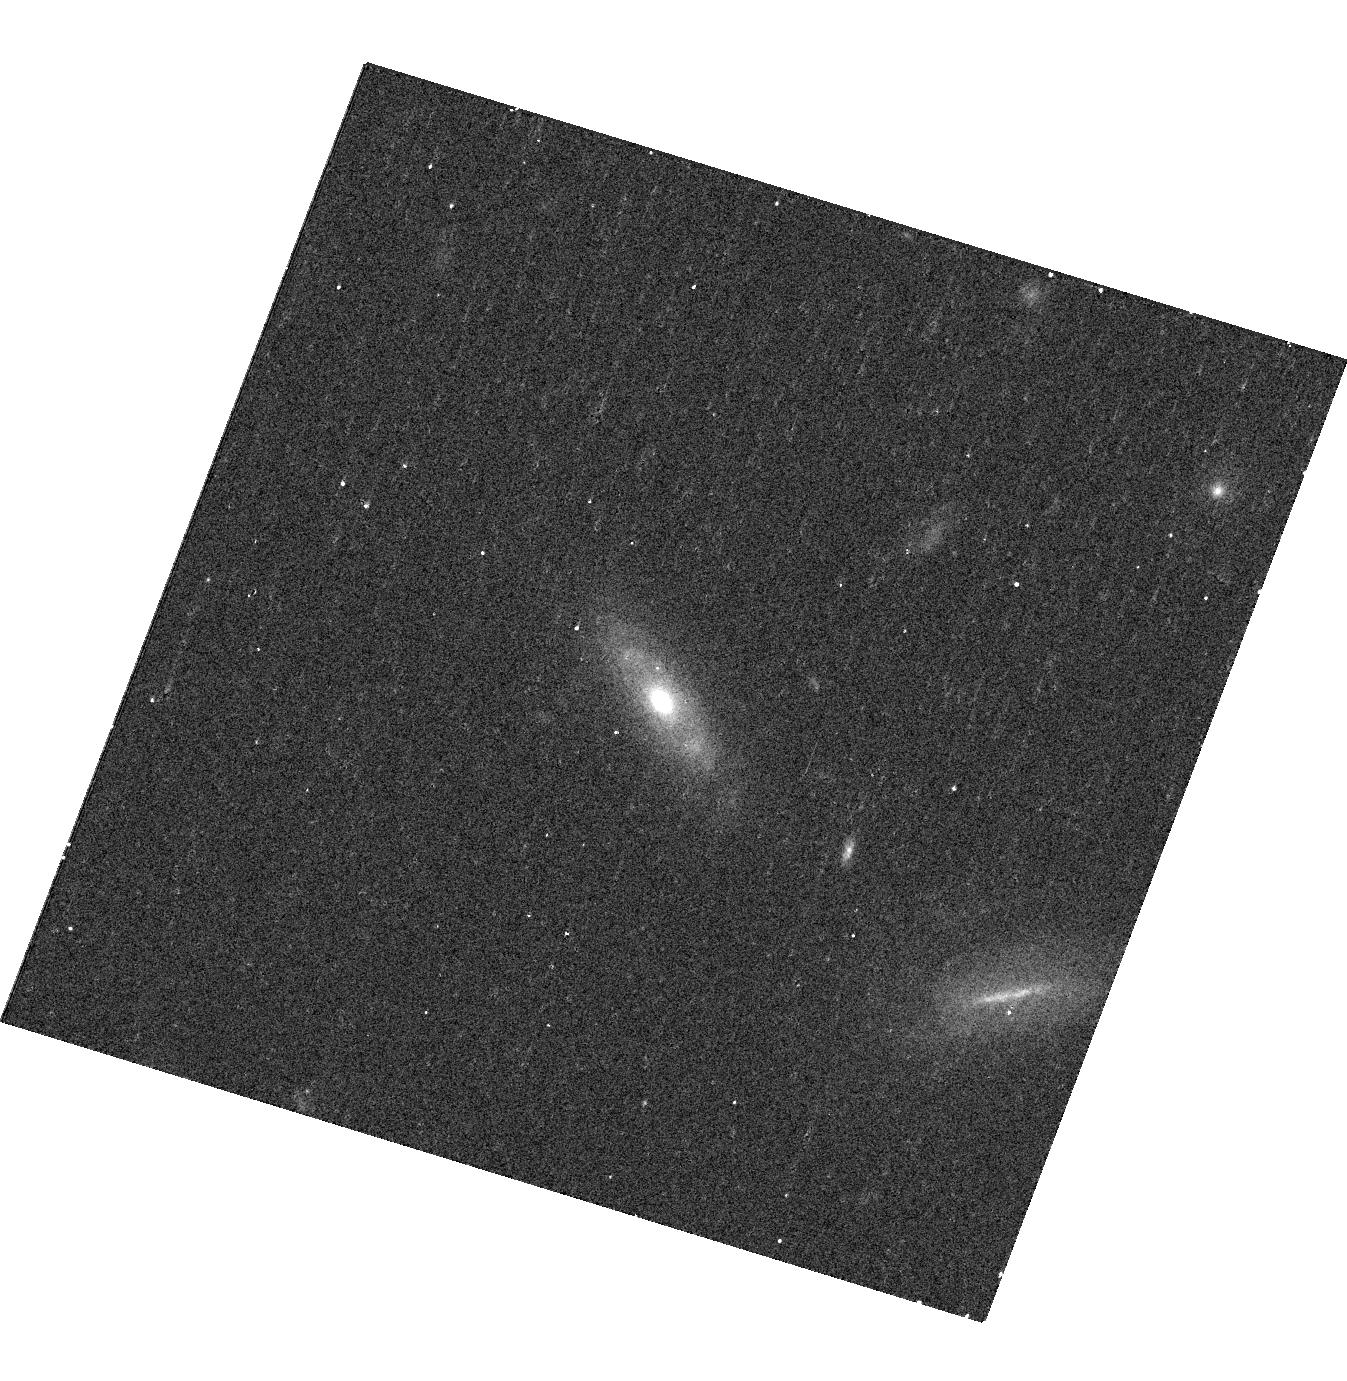
Target: SDSSJ1219+1900
Instrument: WFC3/UVIS
Filter: F621M
Exposure: 9 min
Observation ID: hst_12521_78_wfc3_uvis_f621m_ibq578

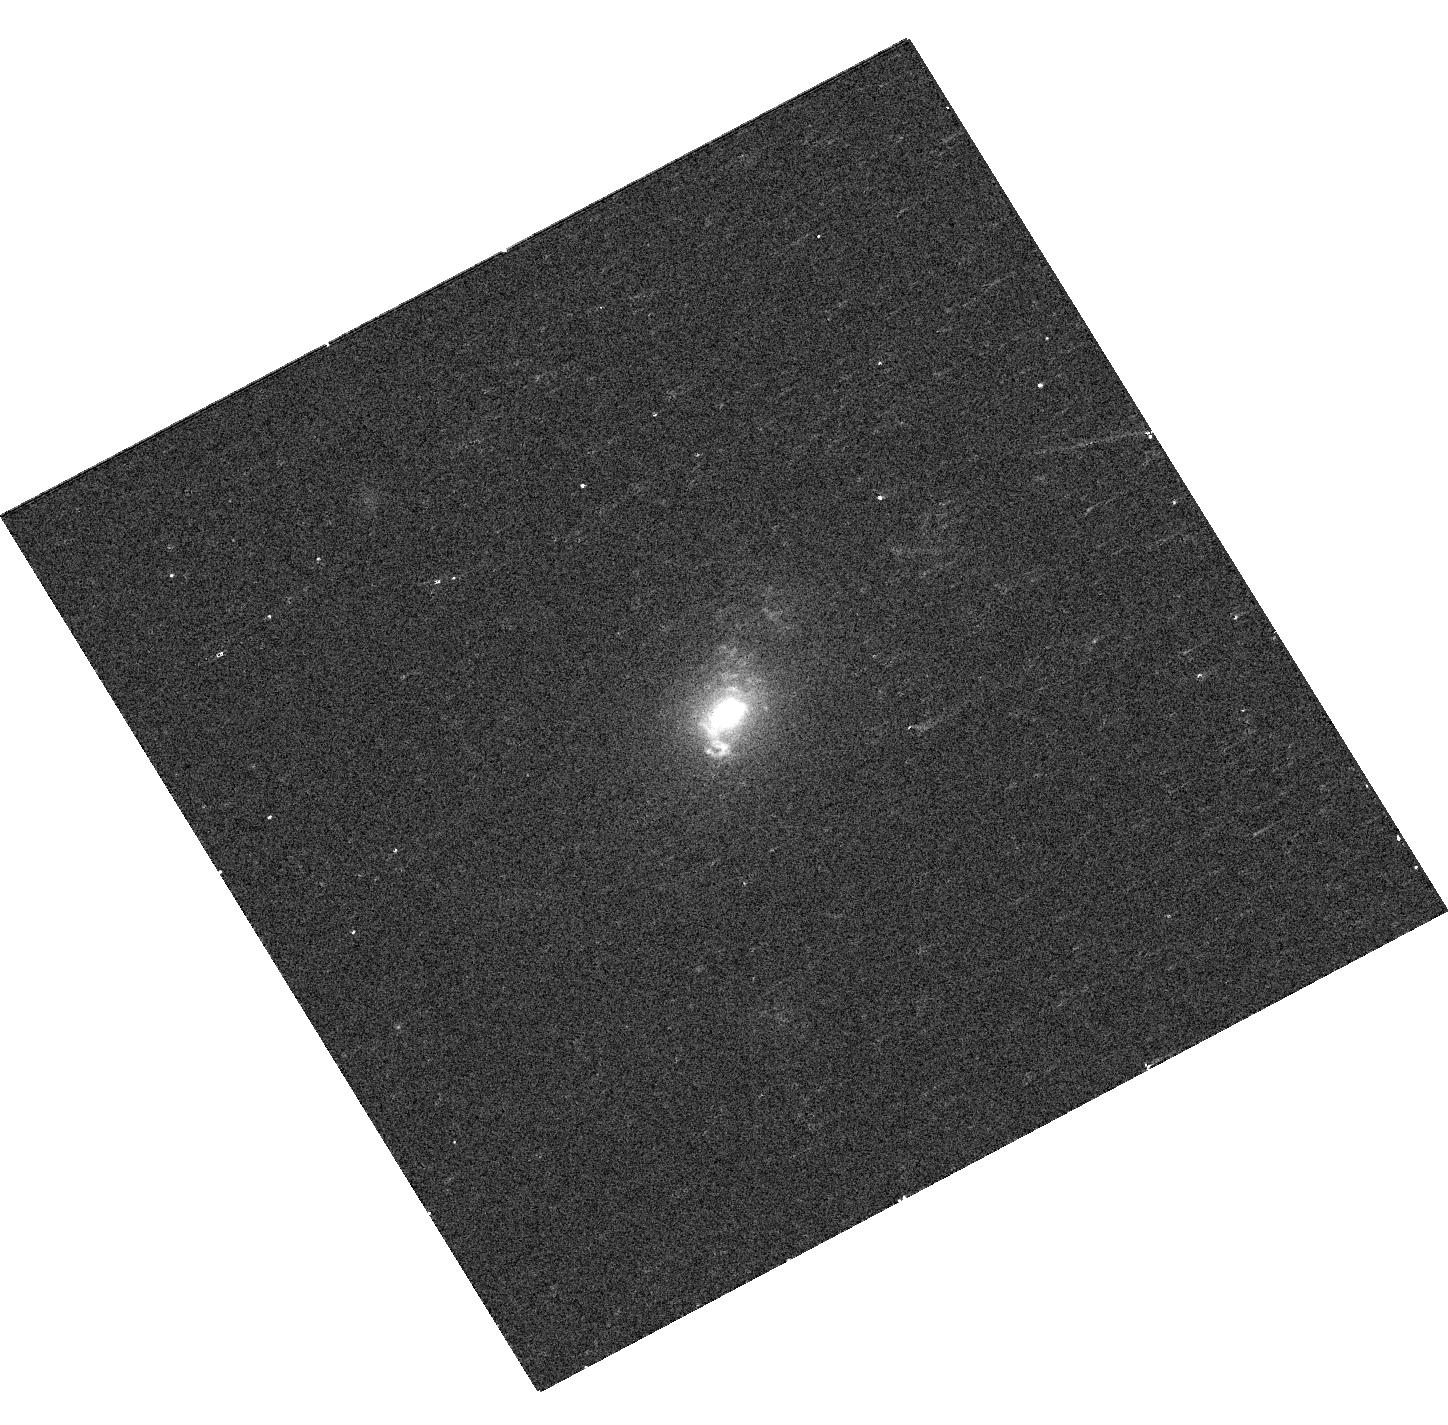
Target: SDSSJ1137+6120
Instrument: WFC3/UVIS
Filter: F547M
Exposure: 7 min
Observation ID: hst_12521_62_wfc3_uvis_f547m_ibq562

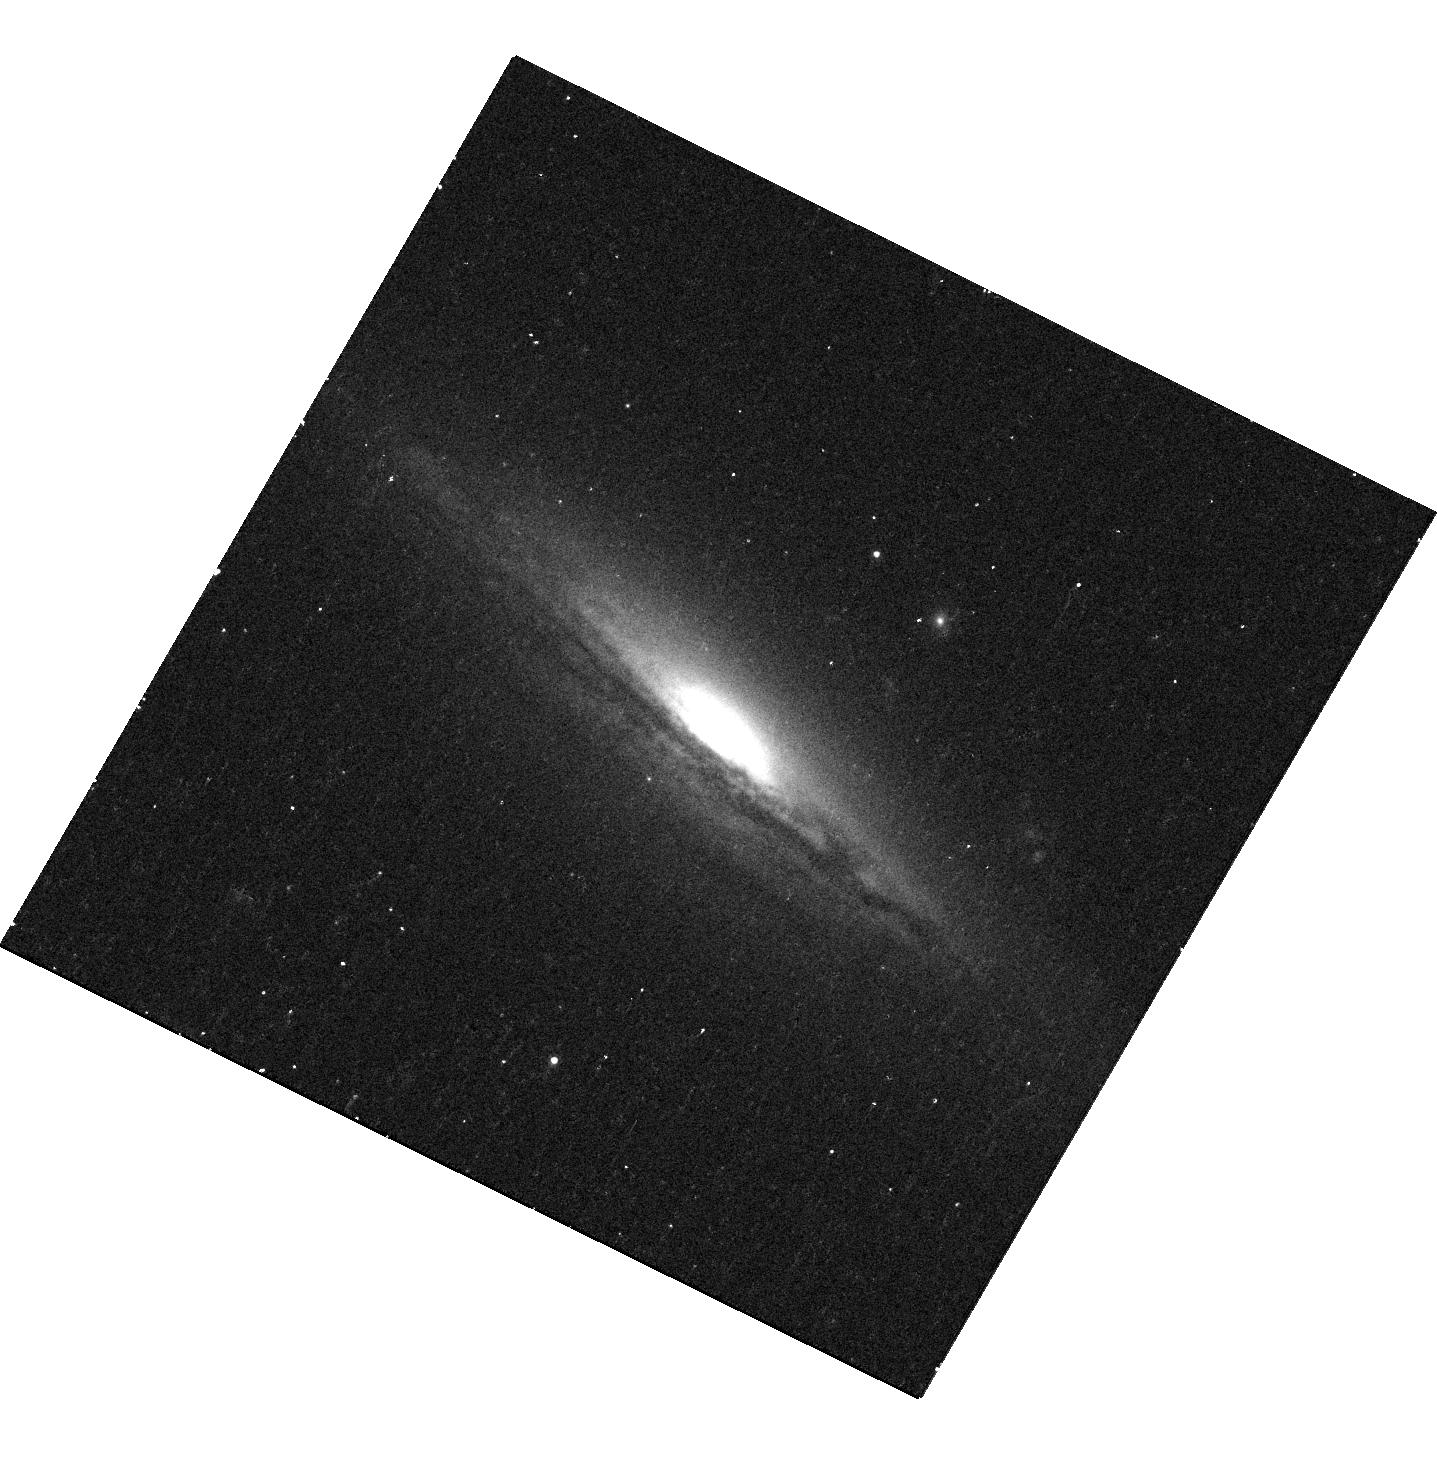
Target: SDSSJ0855+6423
Instrument: WFC3/UVIS
Filter: F621M
Exposure: 13 min
Observation ID: hst_12521_1w_wfc3_uvis_f621m_ibq51w

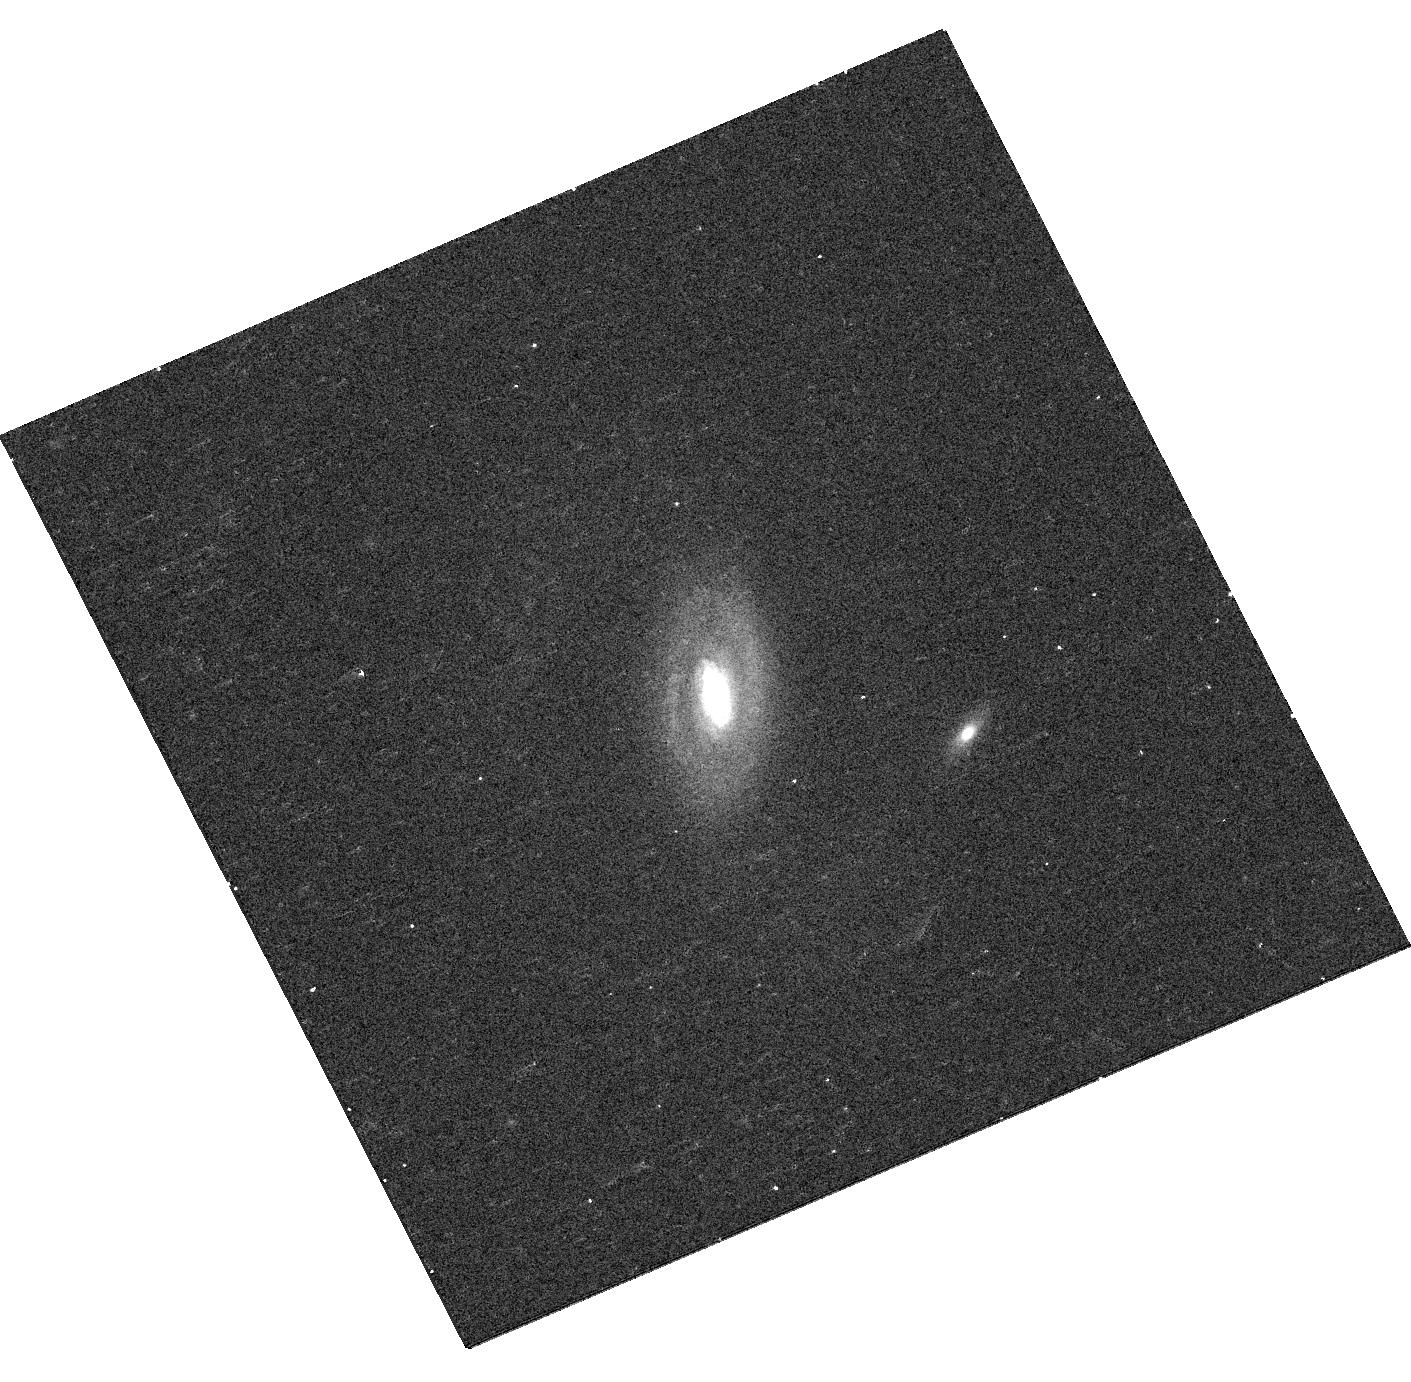
Target: SDSSJ0135+1435
Instrument: WFC3/UVIS
Filter: F547M
Exposure: 8 min
Observation ID: hst_12521_06_wfc3_uvis_f547m_ibq506

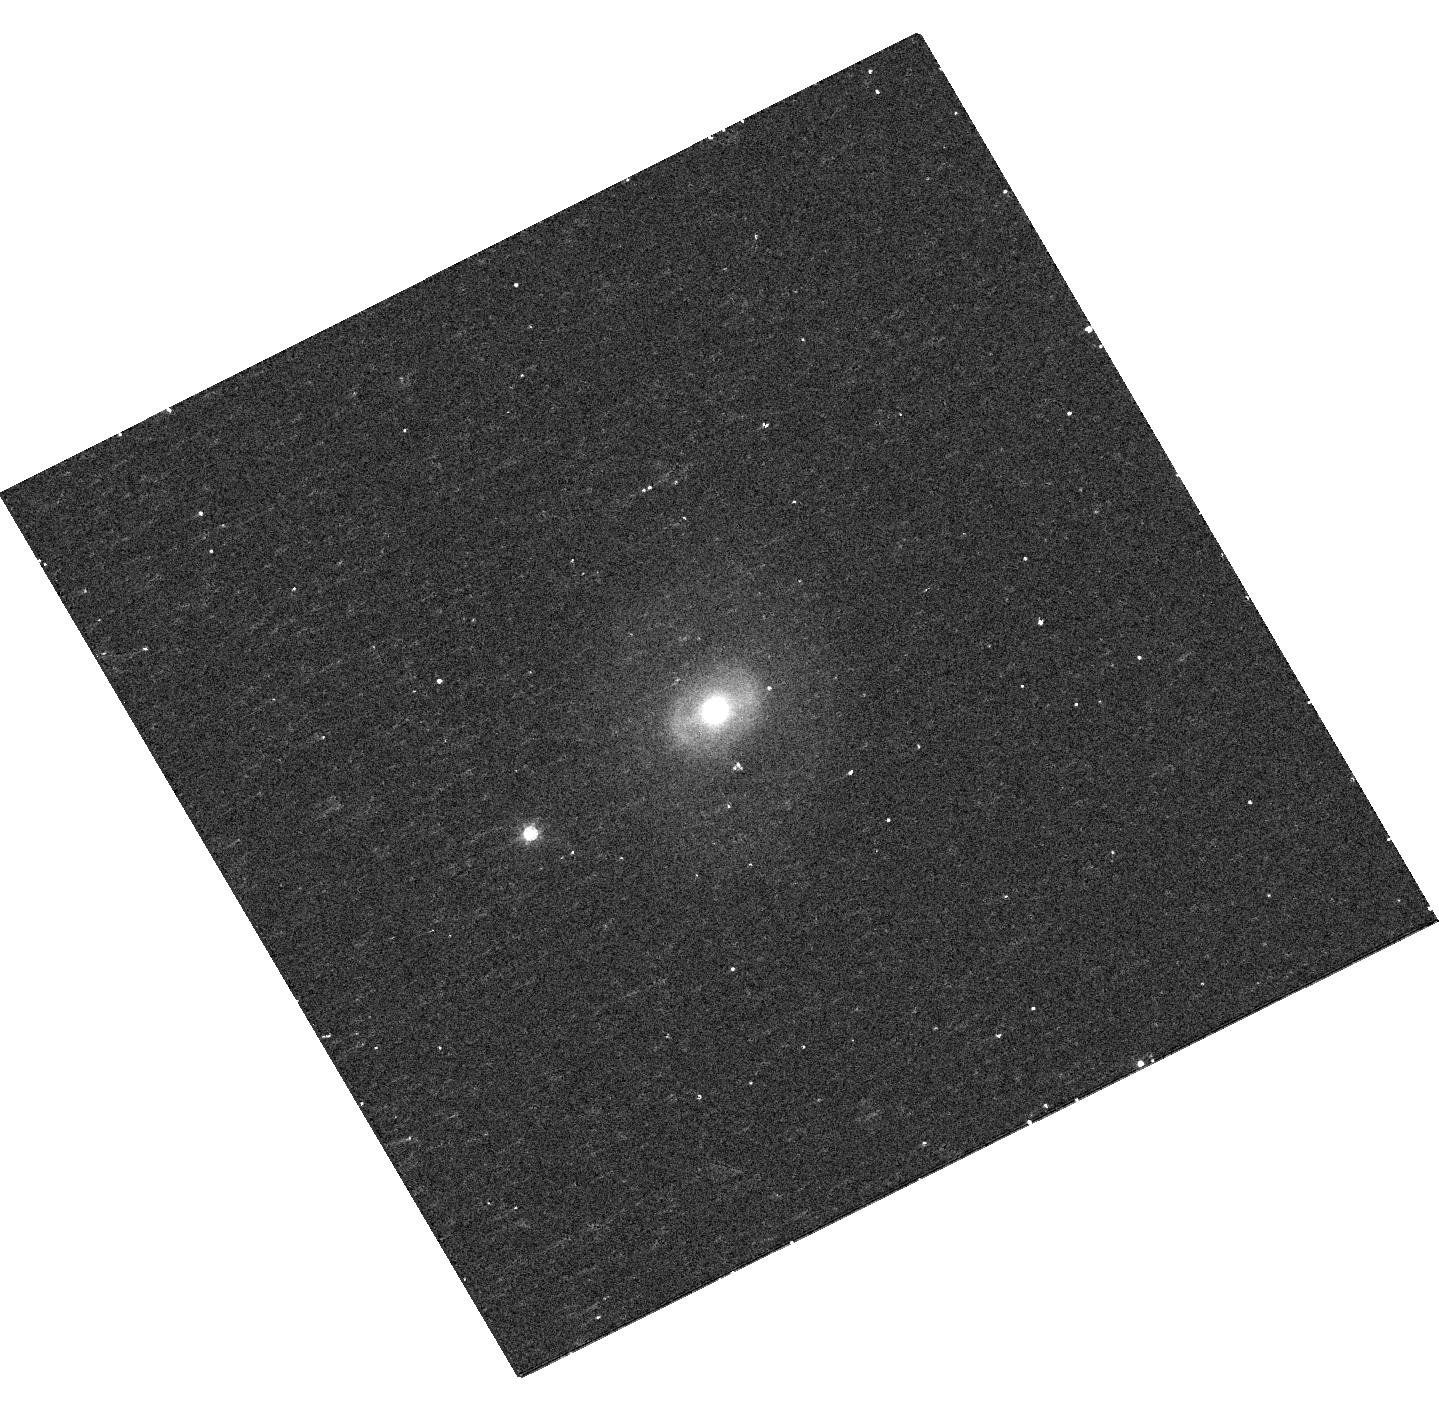
Target: SDSSJ0735+4036
Instrument: WFC3/UVIS
Filter: F621M
Exposure: 9 min
Observation ID: hst_12521_1t_wfc3_uvis_f621m_ibq51t

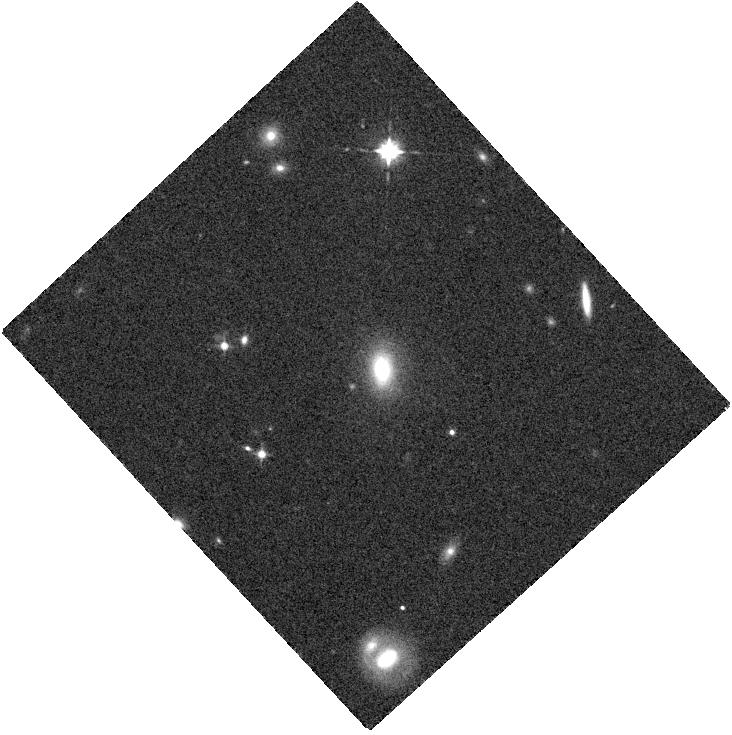
Target: SDSSJ0842+0547
Instrument: WFC3/IR
Filter: F105W
Exposure: 4 min
Observation ID: hst_12521_19_wfc3_ir_f105w_ibq519

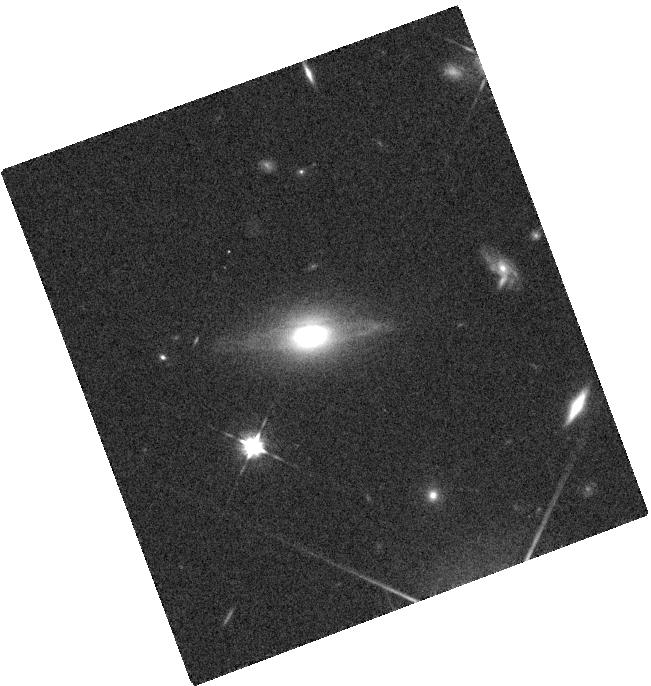
Target: SDSSJ0736+4759
Instrument: WFC3/IR
Filter: F105W
Exposure: 4 min
Observation ID: hst_12521_10_wfc3_ir_f105w_ibq510

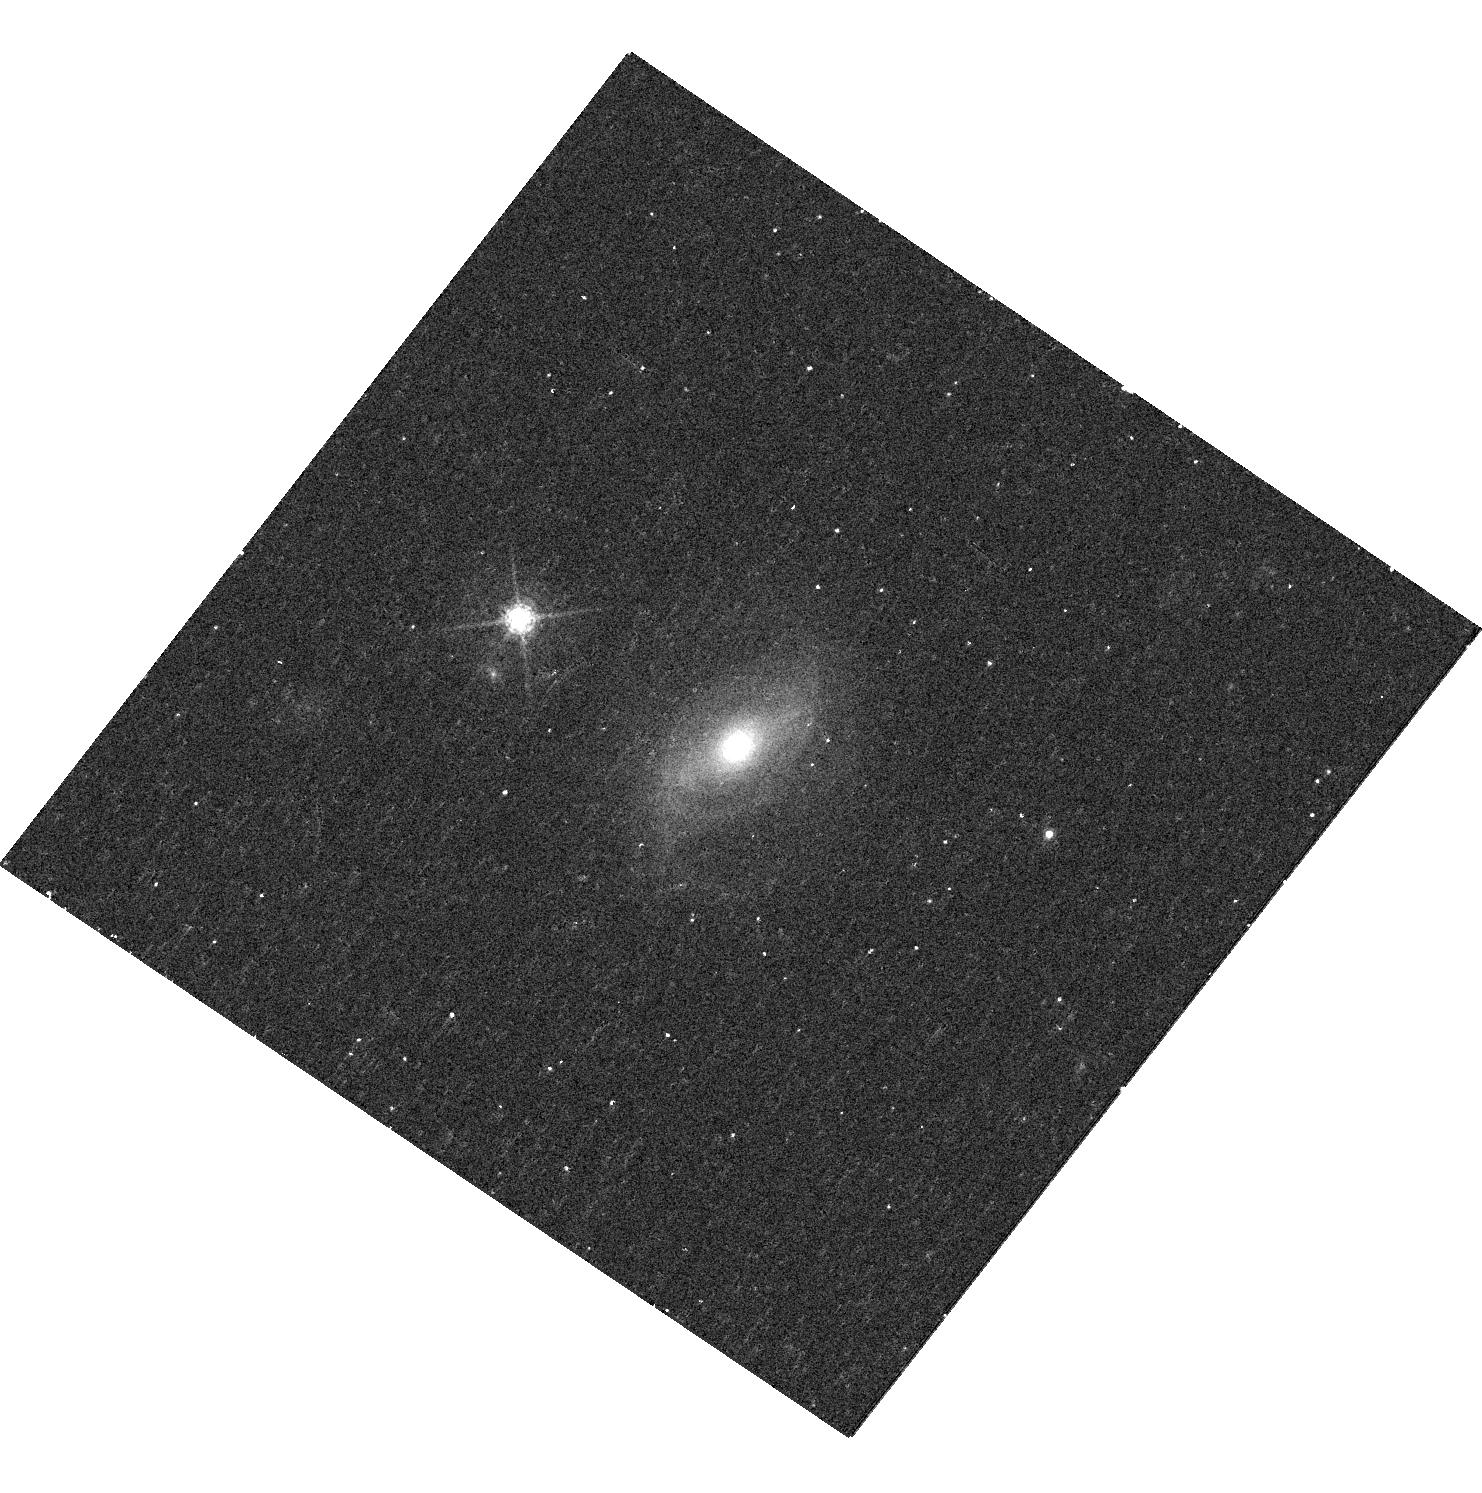
Target: SDSSJ0808+4813
Instrument: WFC3/UVIS
Filter: F621M
Exposure: 9 min
Observation ID: hst_12521_16_wfc3_uvis_f621m_ibq516

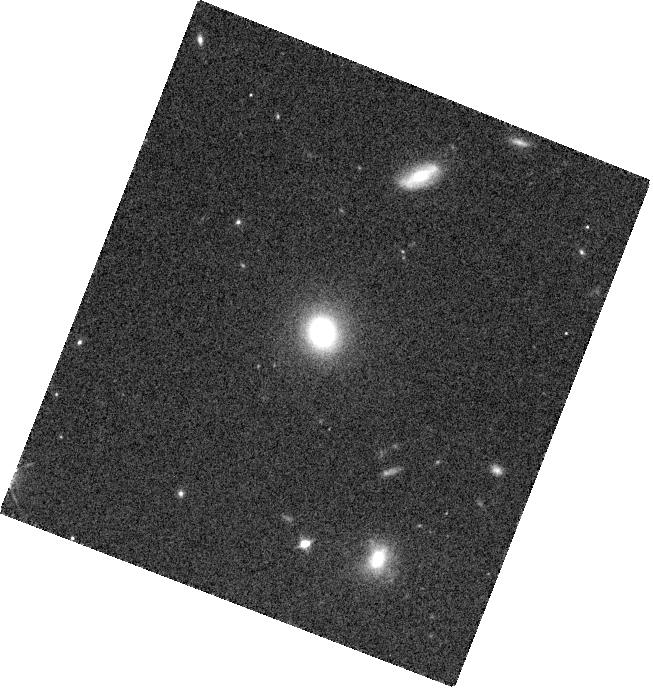
Target: SDSSJ1715+6008
Instrument: WFC3/IR
Filter: F105W
Exposure: 4 min
Observation ID: hst_12521_1k_wfc3_ir_f105w_ibq51k

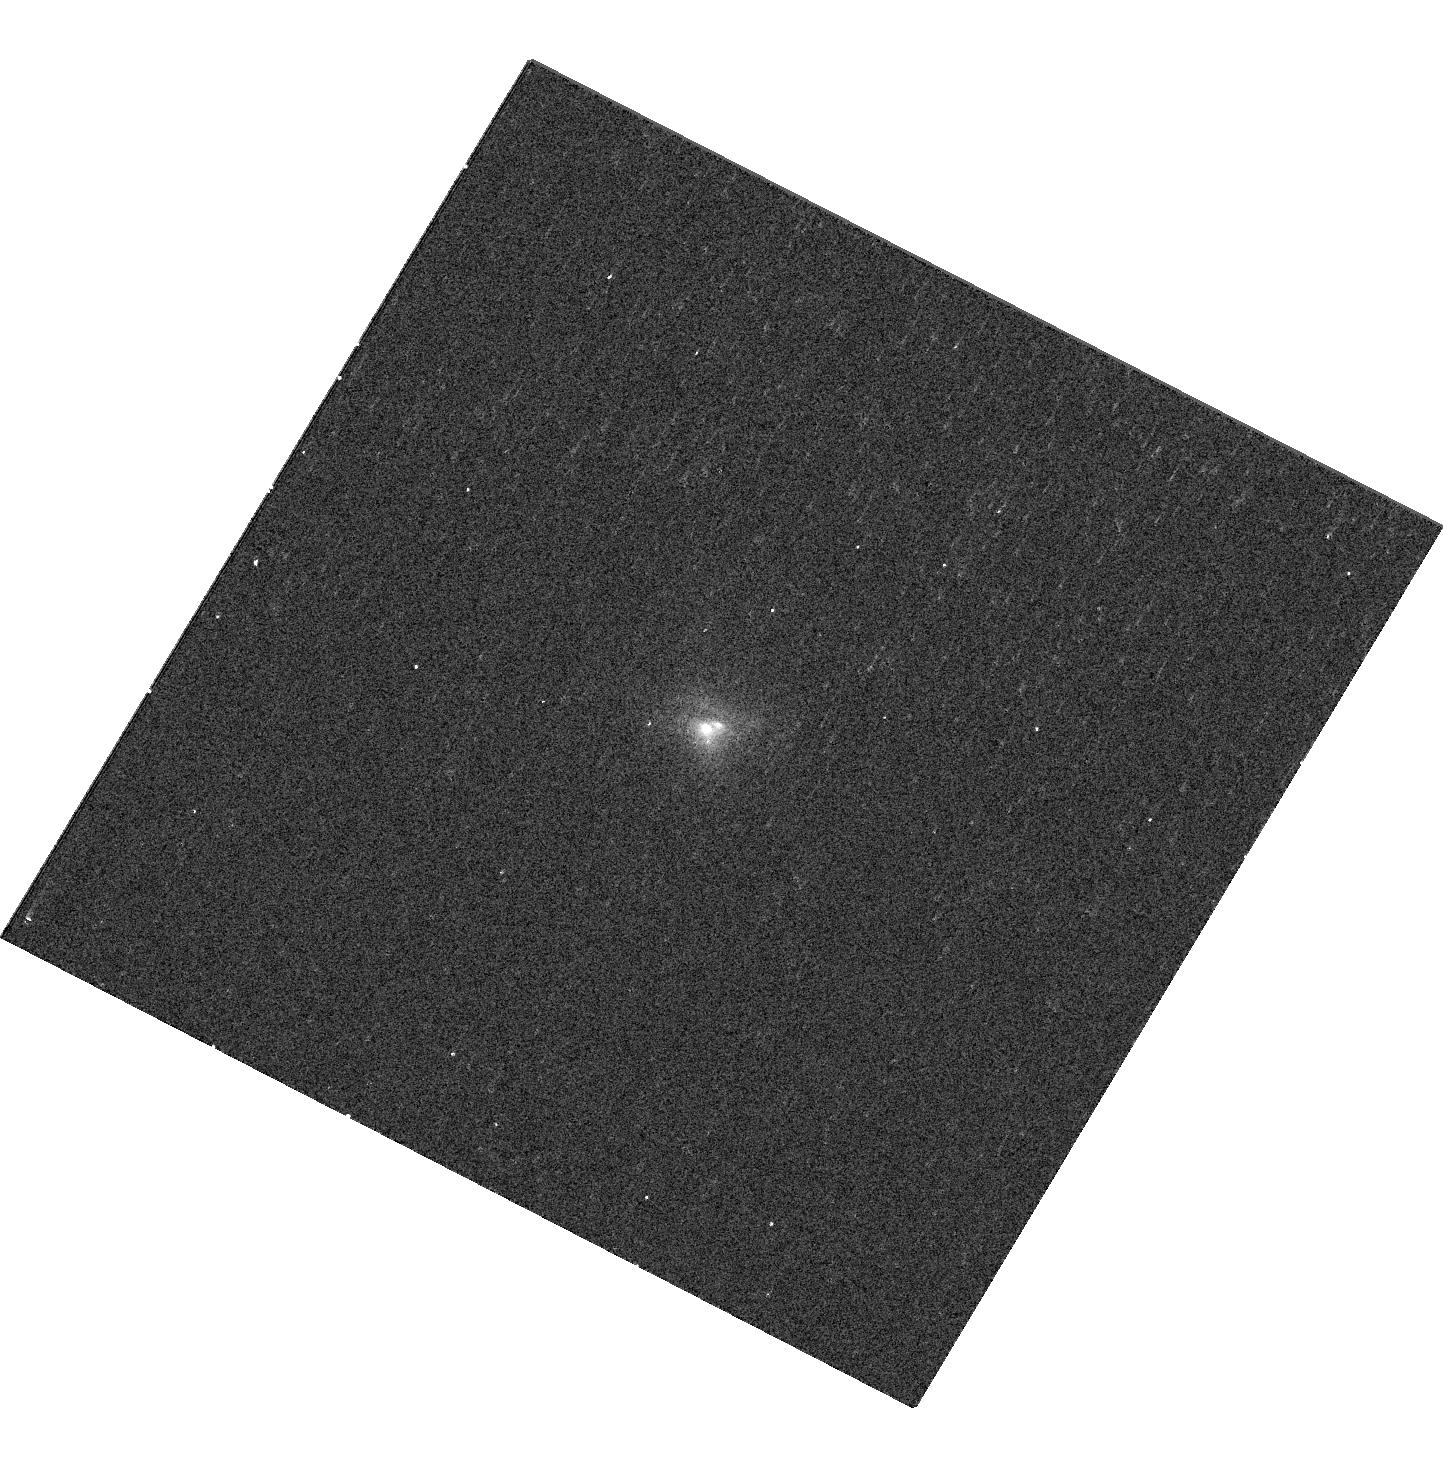
Target: SDSSJ0924+0510
Instrument: WFC3/UVIS
Filter: F621M
Exposure: 2 min
Observation ID: hst_12521_2v_wfc3_uvis_f621m_ibq52v

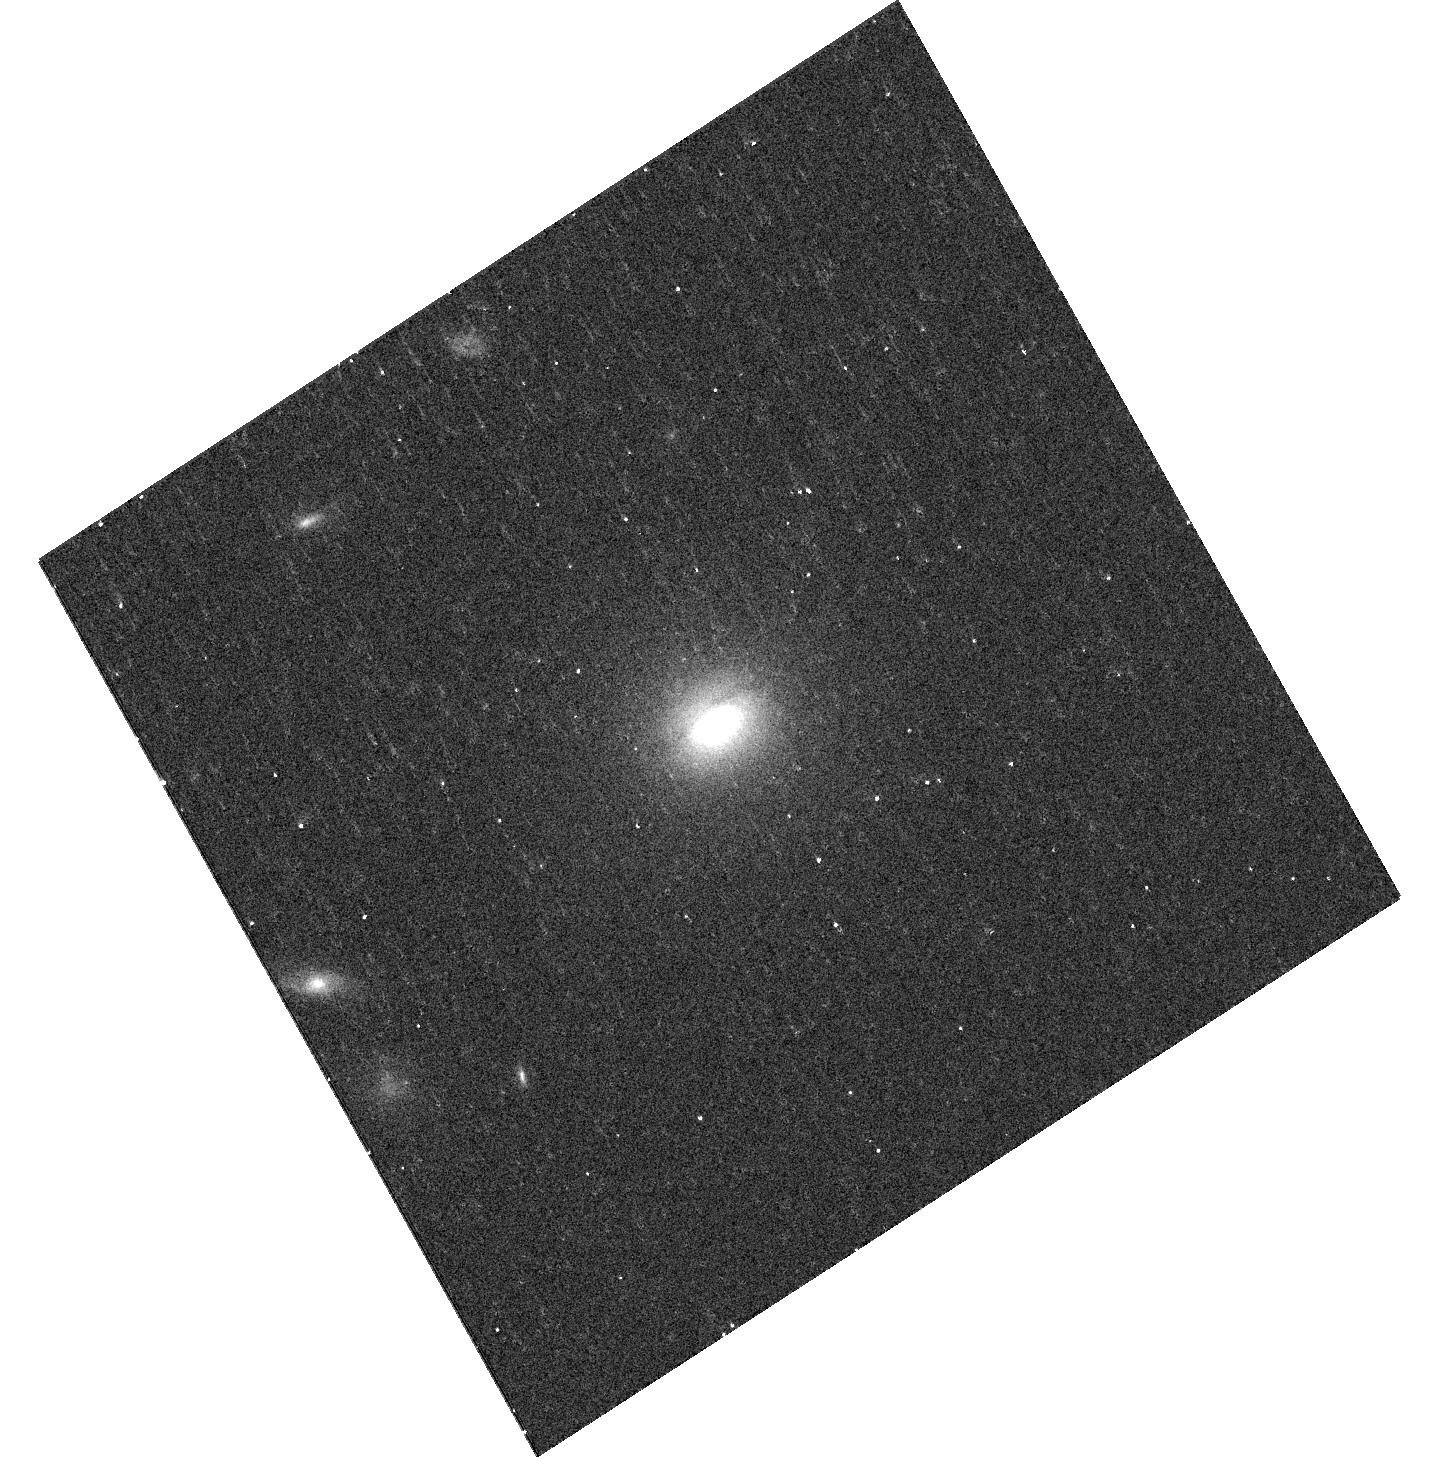
Target: SDSSJ1604+5009
Instrument: WFC3/UVIS
Filter: F621M
Exposure: 13 min
Observation ID: hst_12521_1d_wfc3_uvis_f621m_ibq51d

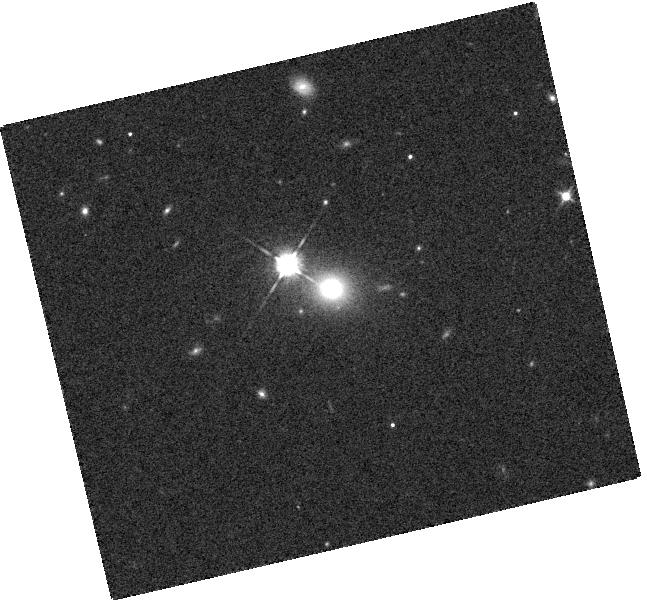
Target: SDSSJ1600+0837
Instrument: WFC3/IR
Filter: F105W
Exposure: 4 min
Observation ID: hst_12521_1c_wfc3_ir_f105w_ibq51c

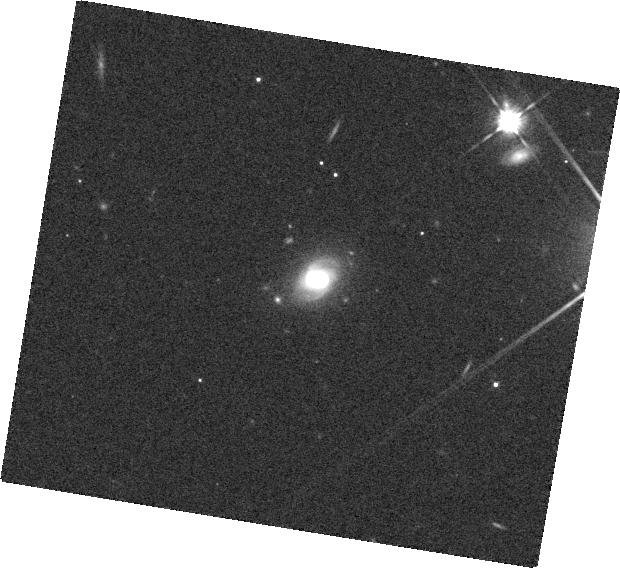
Target: SDSSJ1606+0835
Instrument: WFC3/IR
Filter: F105W
Exposure: 4 min
Observation ID: hst_12521_3n_wfc3_ir_f105w_ibq53n

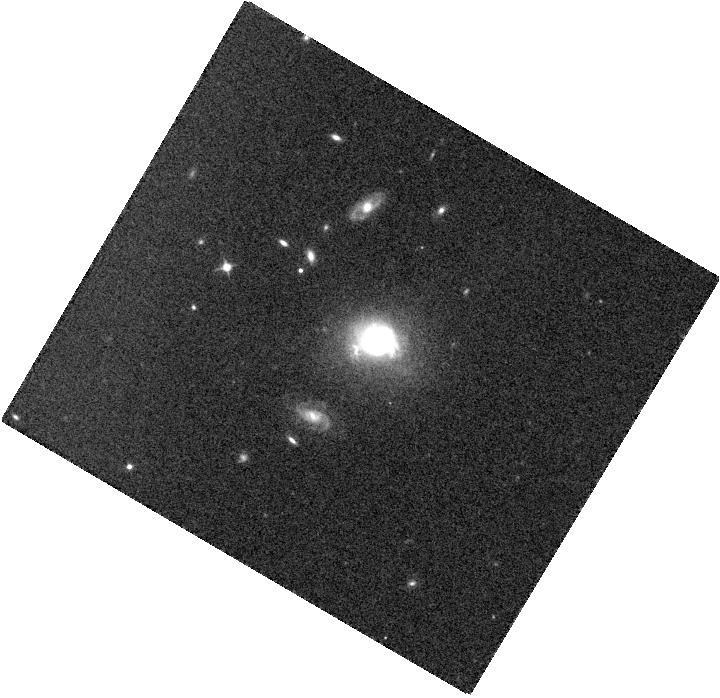
Target: SDSSJ1352+6541
Instrument: WFC3/IR
Filter: F105W
Exposure: 4 min
Observation ID: hst_12521_0e_wfc3_ir_f105w_ibq50e

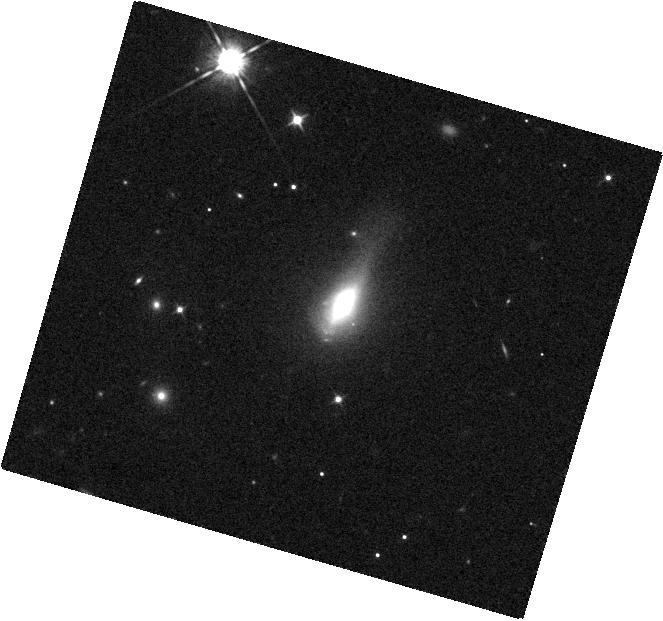
Target: SDSSJ1720+3106
Instrument: WFC3/IR
Filter: F105W
Exposure: 4 min
Observation ID: hst_12521_1l_wfc3_ir_f105w_ibq51l

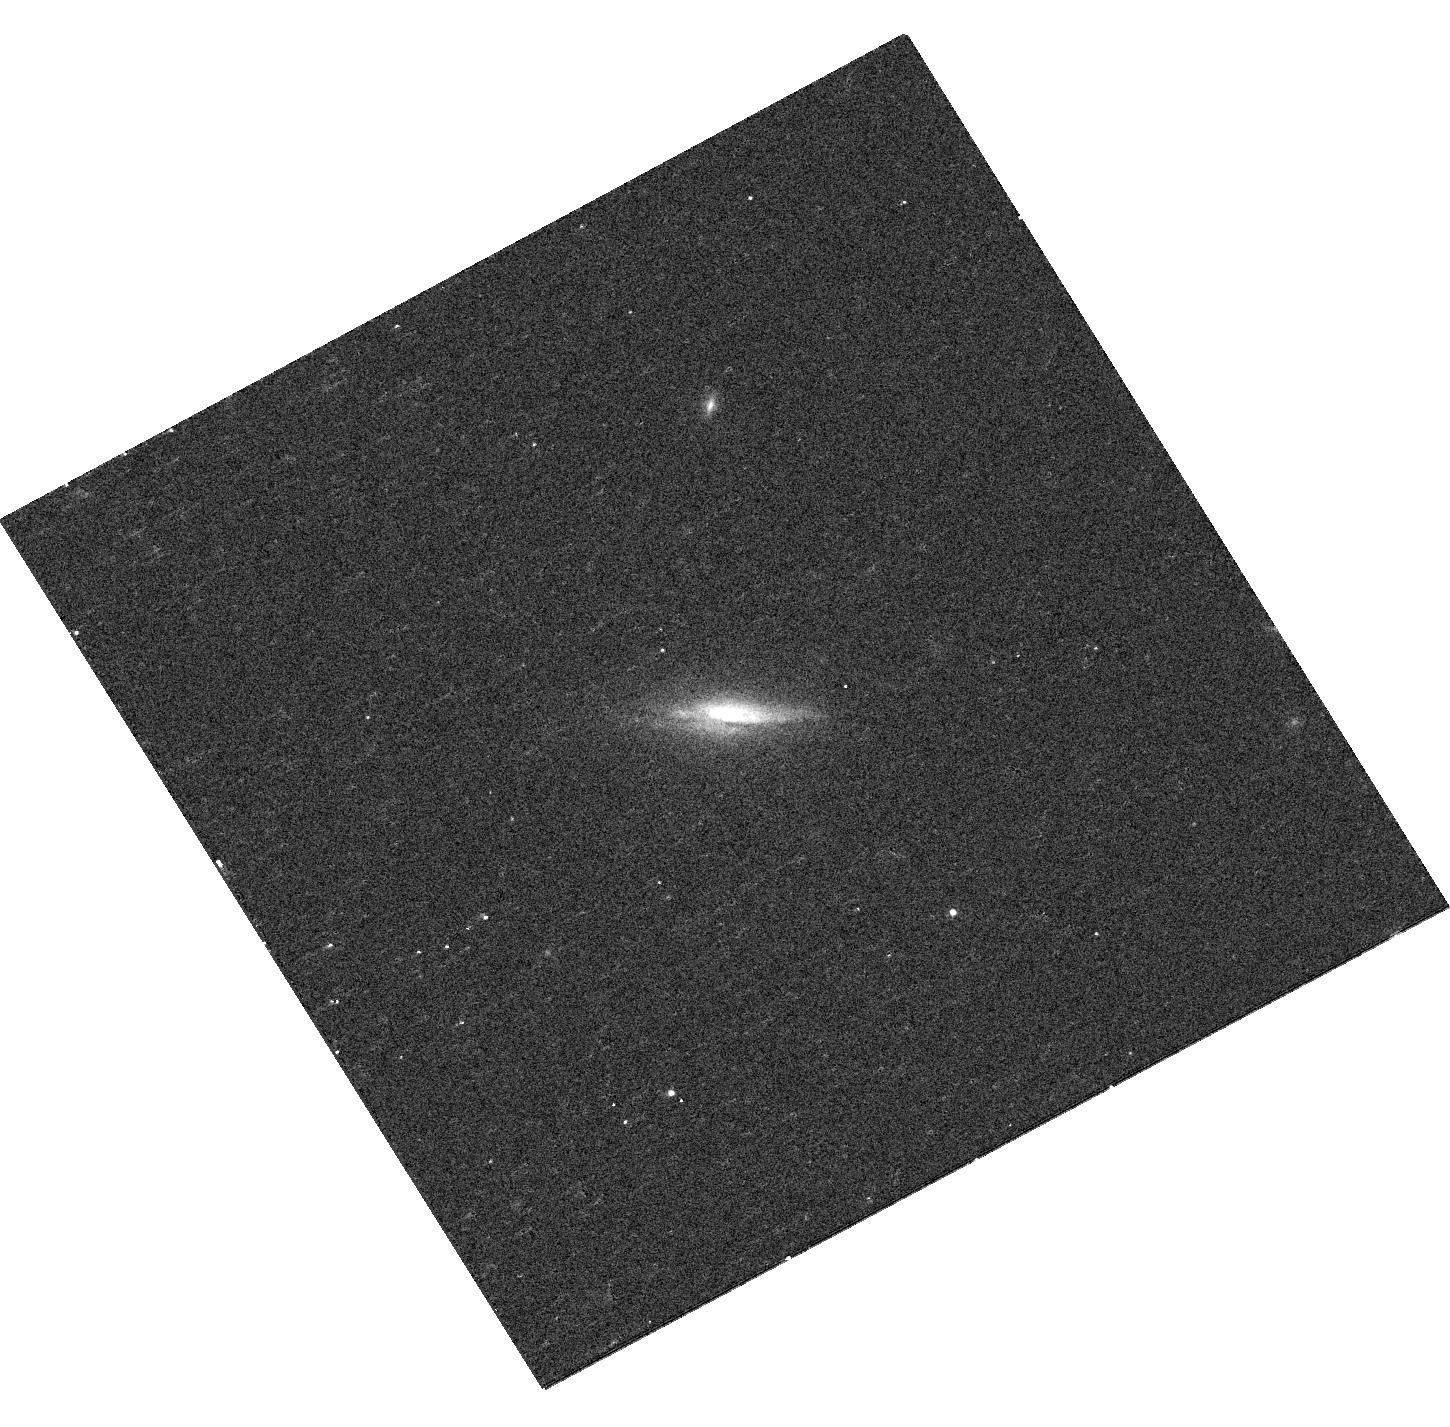
Target: SDSSJ0741+3928
Instrument: WFC3/UVIS
Filter: F689M
Exposure: 9 min
Observation ID: hst_12521_2q_wfc3_uvis_f689m_ibq52q

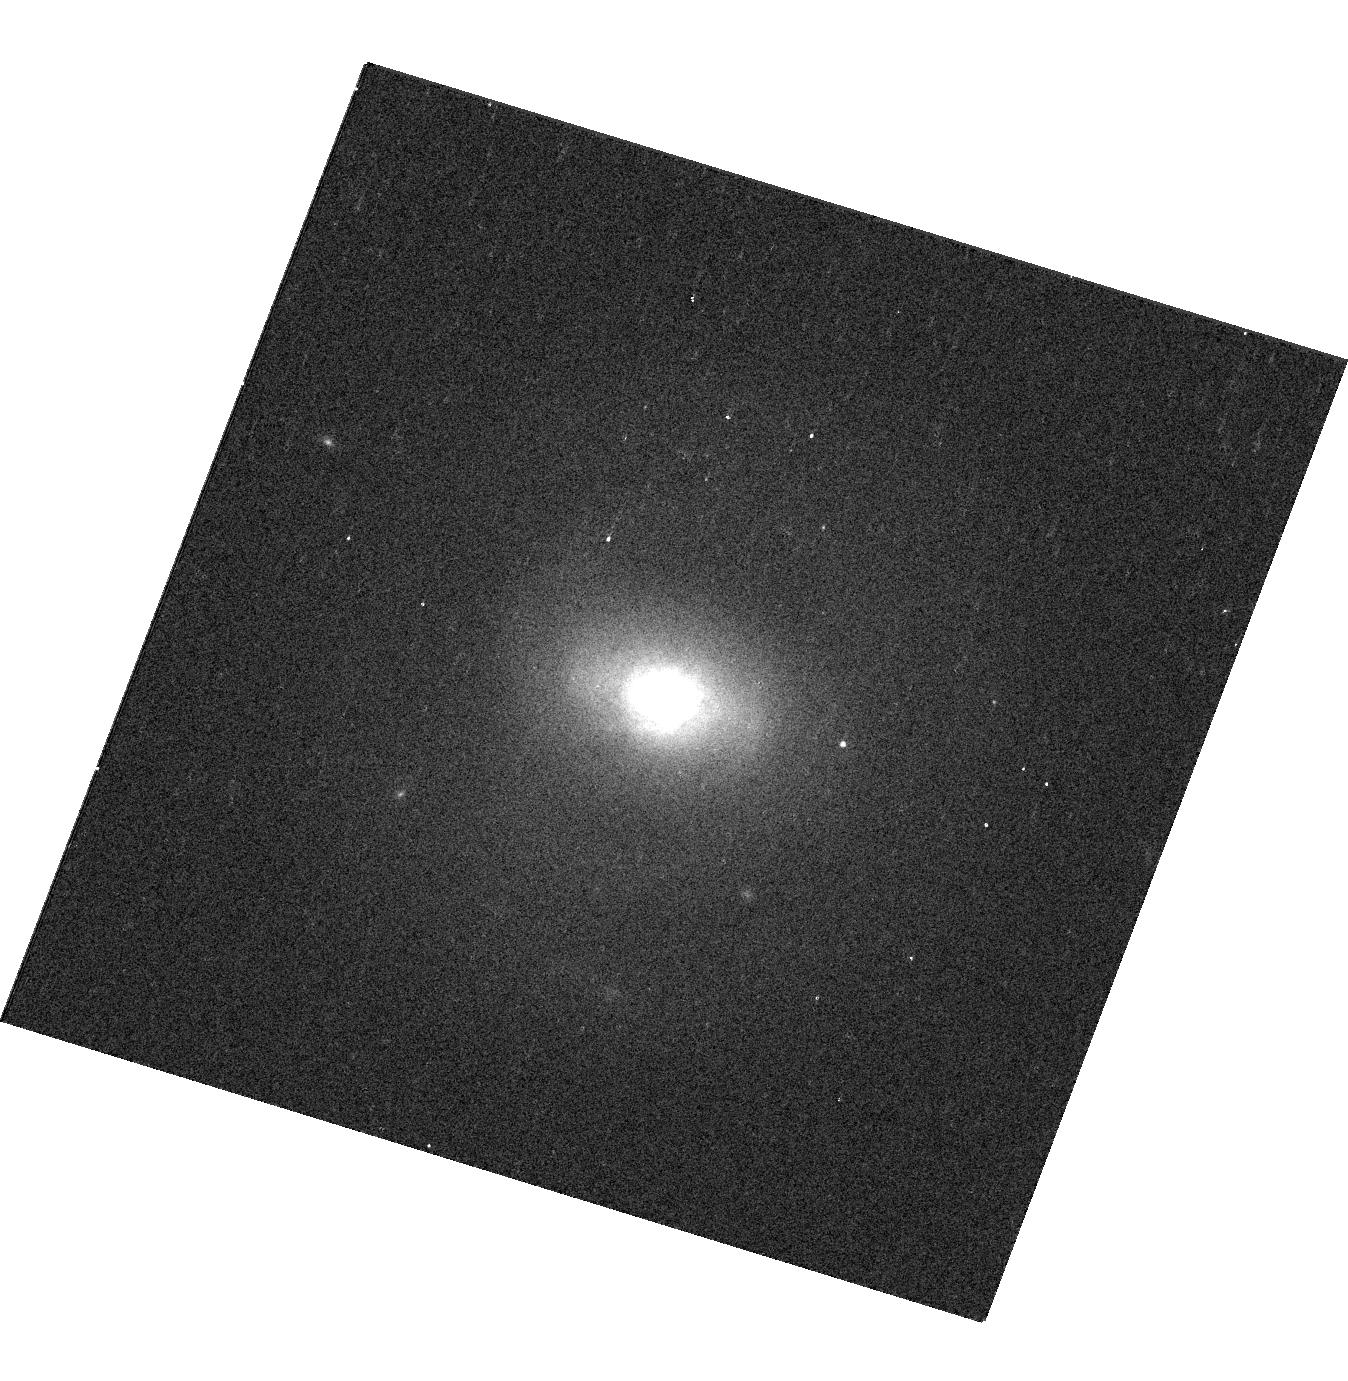
Target: SDSSJ0807+3900
Instrument: WFC3/UVIS
Filter: F621M
Exposure: 3 min
Observation ID: hst_12521_1v_wfc3_uvis_f621m_ibq51v

The Frequency and Demographics of Dual Active Galactic Nuclei (PI: Liu, Xin)

Dual Active Galactic Nuclei (AGNs) are actively accreting supermassive black hole (SMBH) pairs co-rotating in merging galaxies with separations of less than a few kpc. Despite decades of searching, and strong theoretical reasons to believe they exist, unambiguously confirmed dual AGNs are surprisingly scarce, which contradicts naive Lambda-CDM prediction. We propose a SNAP survey with WFC3 to systematically identify dual AGNs. We exploit a well-tested technique, which has a success rate of 10-25% at least, based on the selection of AGNs with double-peaked [O III] emission lines. We have reached the limits of what we can learn from the ground. We request HST's superb image quality in both optical and NIR and its high sensitivity to explore a new regime of dual AGNs at a more advanced merger stage, inaccessible from the ground or any other space facility. With the proposed observations well suited for a SNAP program, we will determine the frequency of dual AGNs down to the smallest scales attainable with current facilities to test the hierarchical merger paradigm, and explore the demographics of dual AGNs as a function of separation to better understand the accretion and evolution of SMBH pairs in merging galaxies.